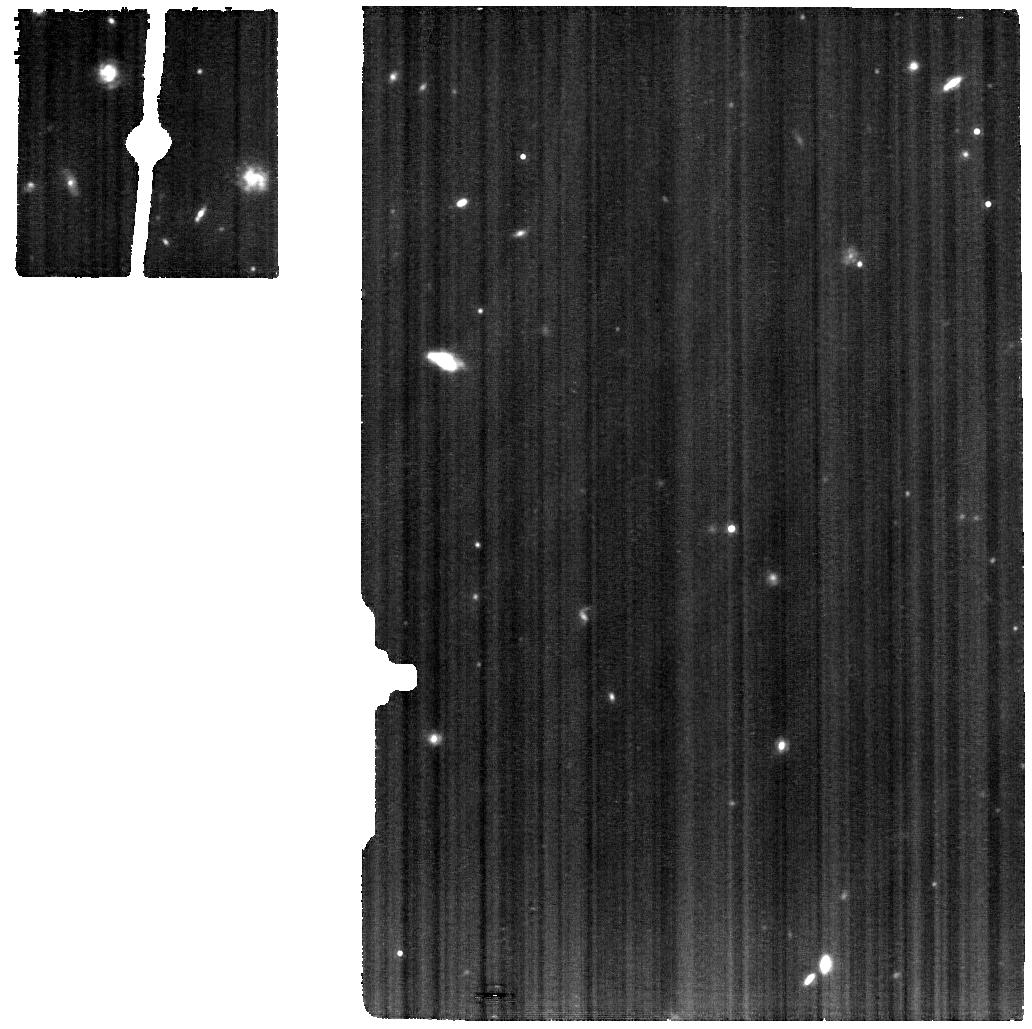
Target: J0811+4730
Instrument: MIRI
Filter: F1130W
Exposure: 2.2 h
Observation ID: jw03226-o001_t001_miri_f1130w

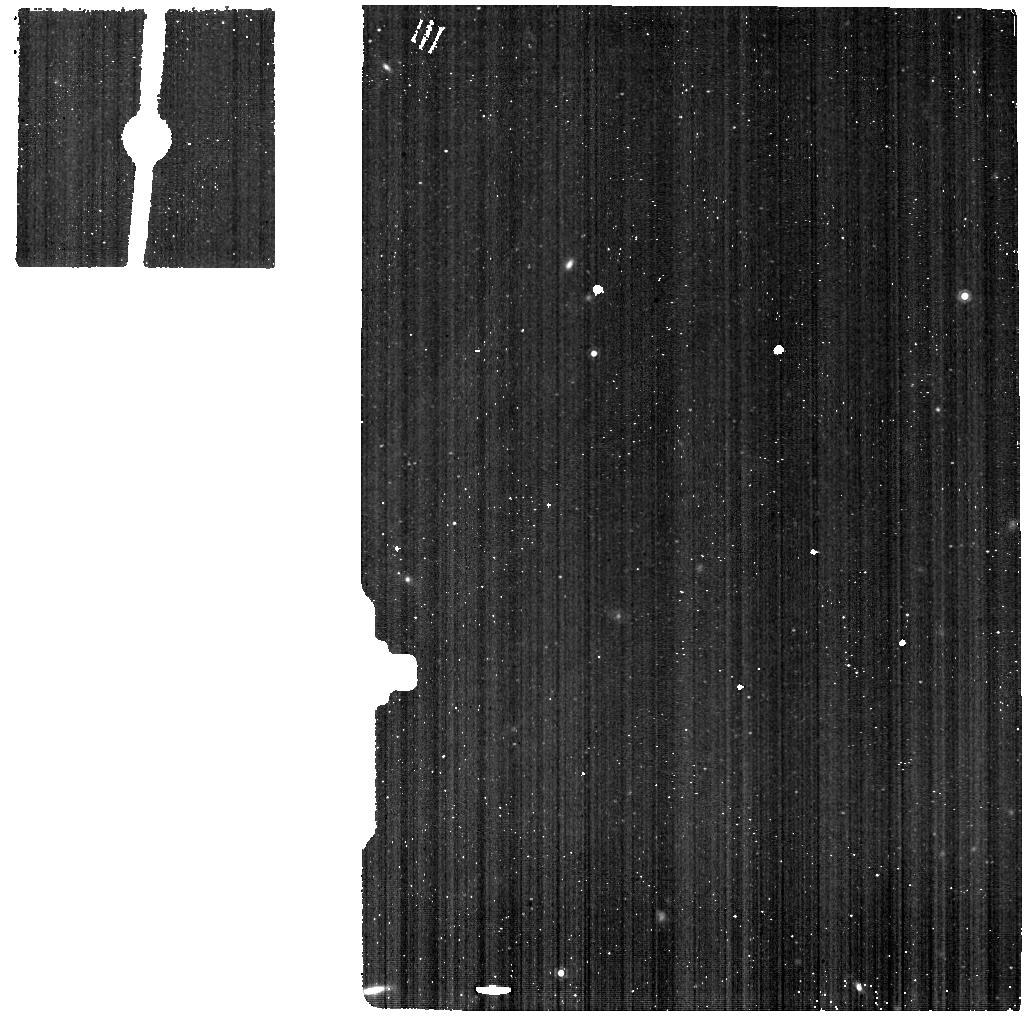
Target: J1505+3721-BKG
Instrument: MIRI
Filter: F1130W
Exposure: 33 min
Observation ID: jw03226-o009_t009_miri_f1130w

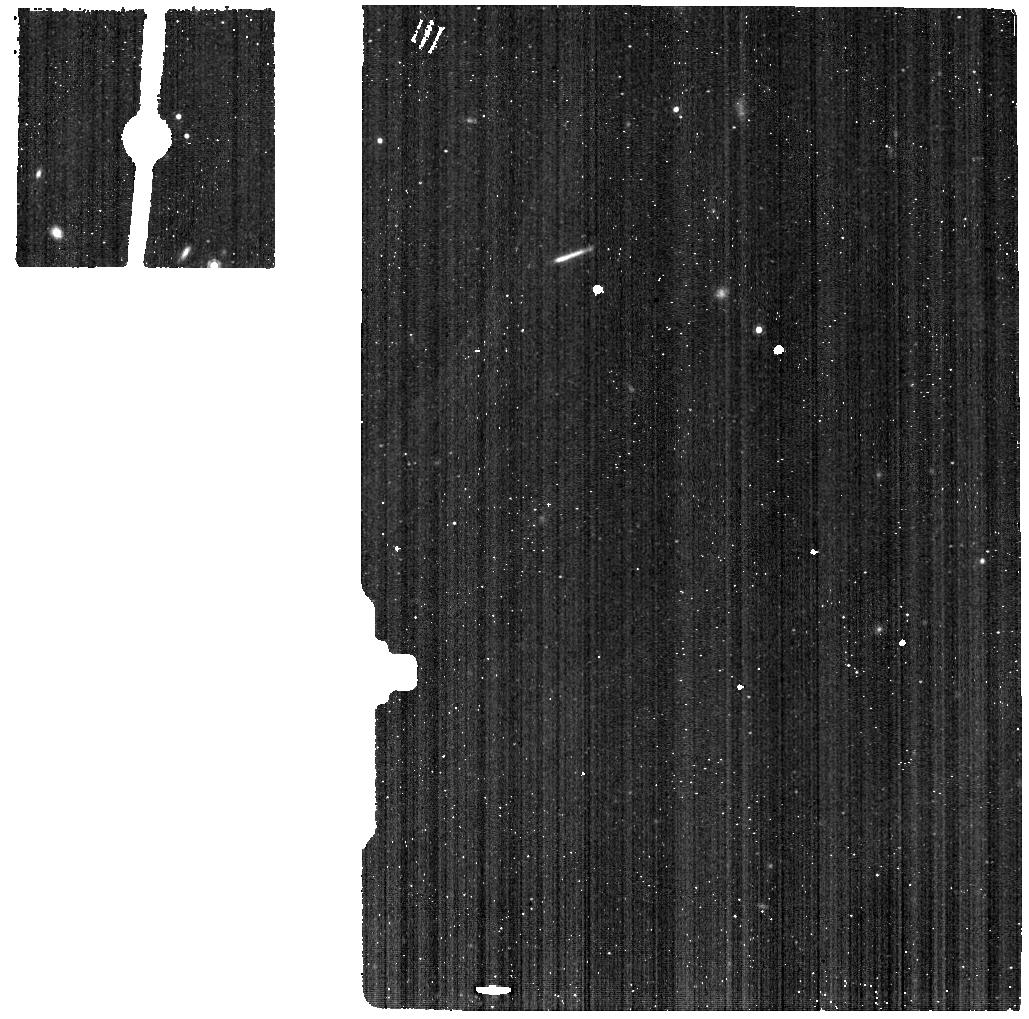
Target: J1234+3901-BKG
Instrument: MIRI
Filter: F1130W
Exposure: 33 min
Observation ID: jw03226-o008_t008_miri_f1130w

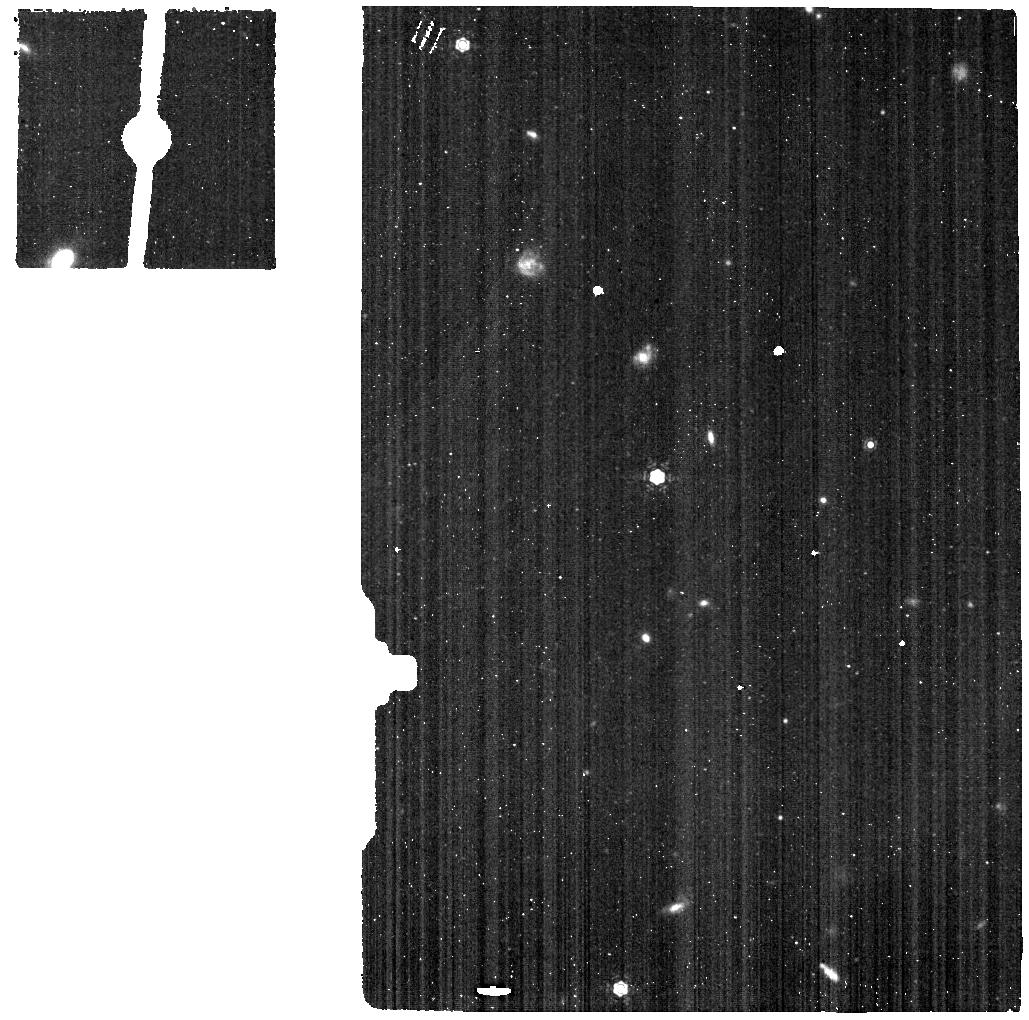
Target: J2229+2725-BKG
Instrument: MIRI
Filter: F1130W
Exposure: 33 min
Observation ID: jw03226-o010_t010_miri_f1130w

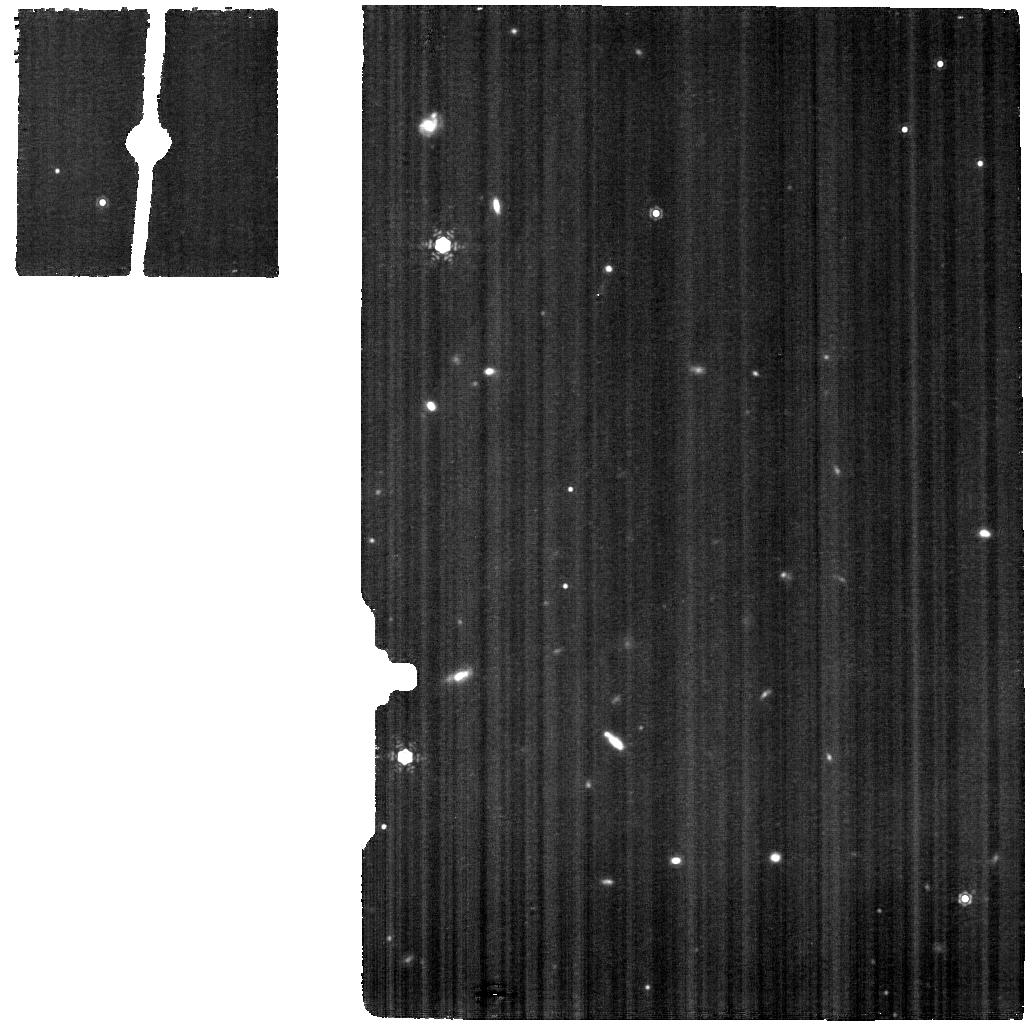
Target: J2229+2725
Instrument: MIRI
Filter: F1130W
Exposure: 2.2 h
Observation ID: jw03226-o005_t005_miri_f1130w

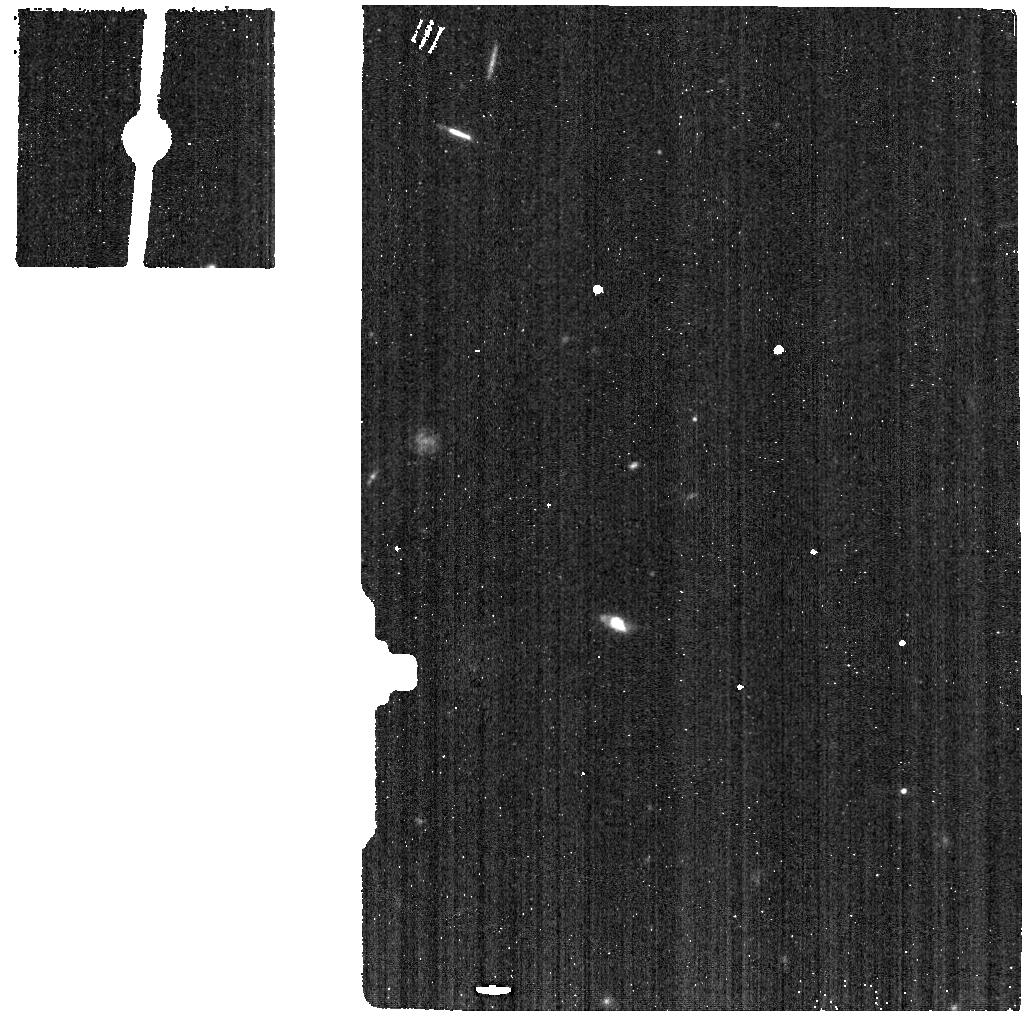
Target: J0811+4730-BKG
Instrument: MIRI
Filter: F1130W
Exposure: 33 min
Observation ID: jw03226-o006_t006_miri_f1130w

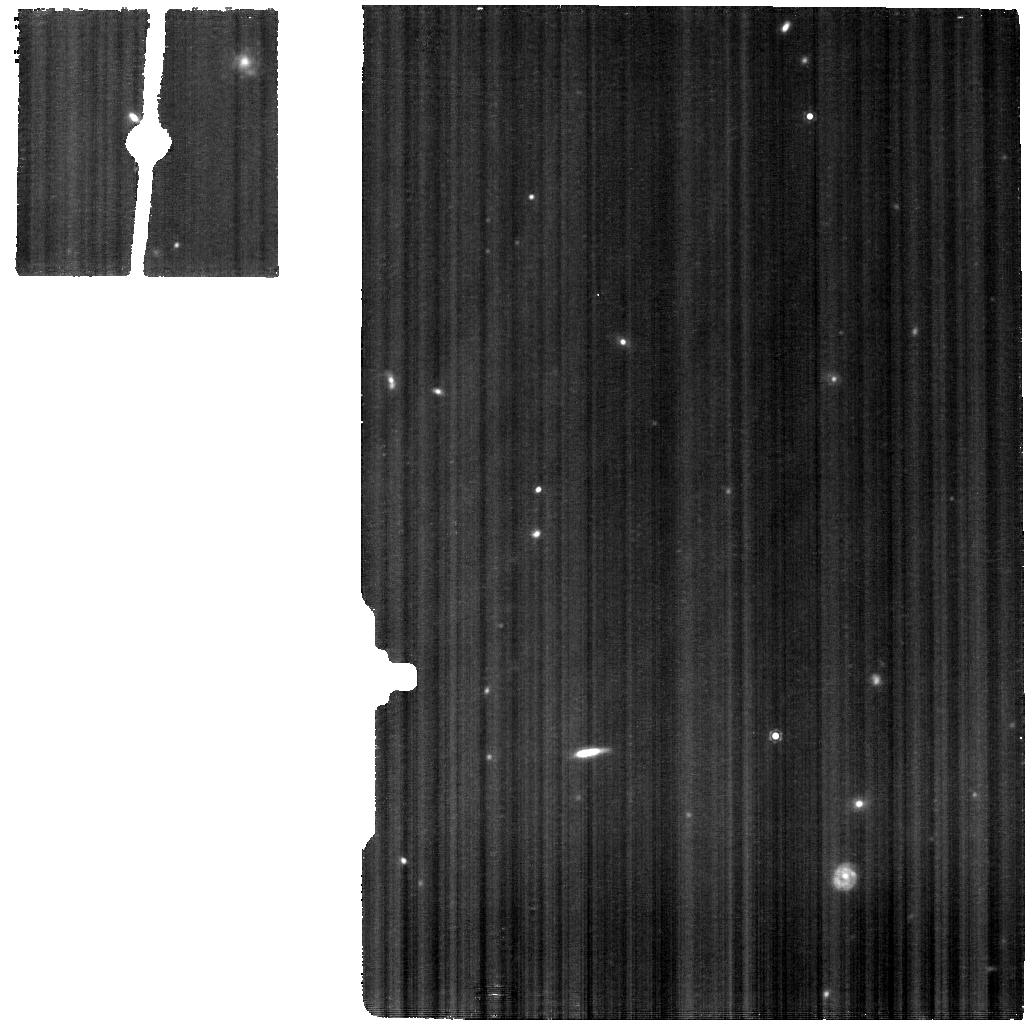
Target: J1505+3721
Instrument: MIRI
Filter: F1130W
Exposure: 2.2 h
Observation ID: jw03226-o004_t004_miri_f1130w

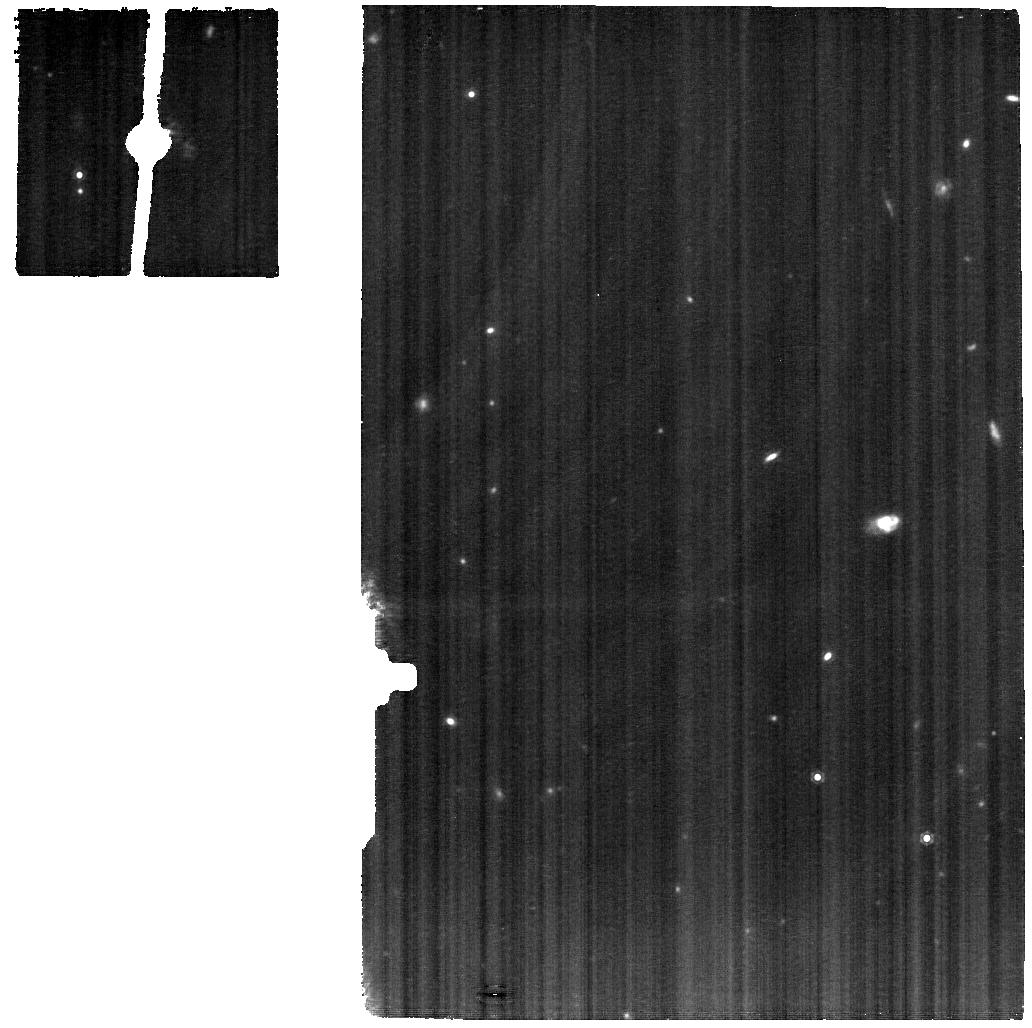
Target: J1004+3256
Instrument: MIRI
Filter: F1130W
Exposure: 2.2 h
Observation ID: jw03226-o002_t002_miri_f1130w

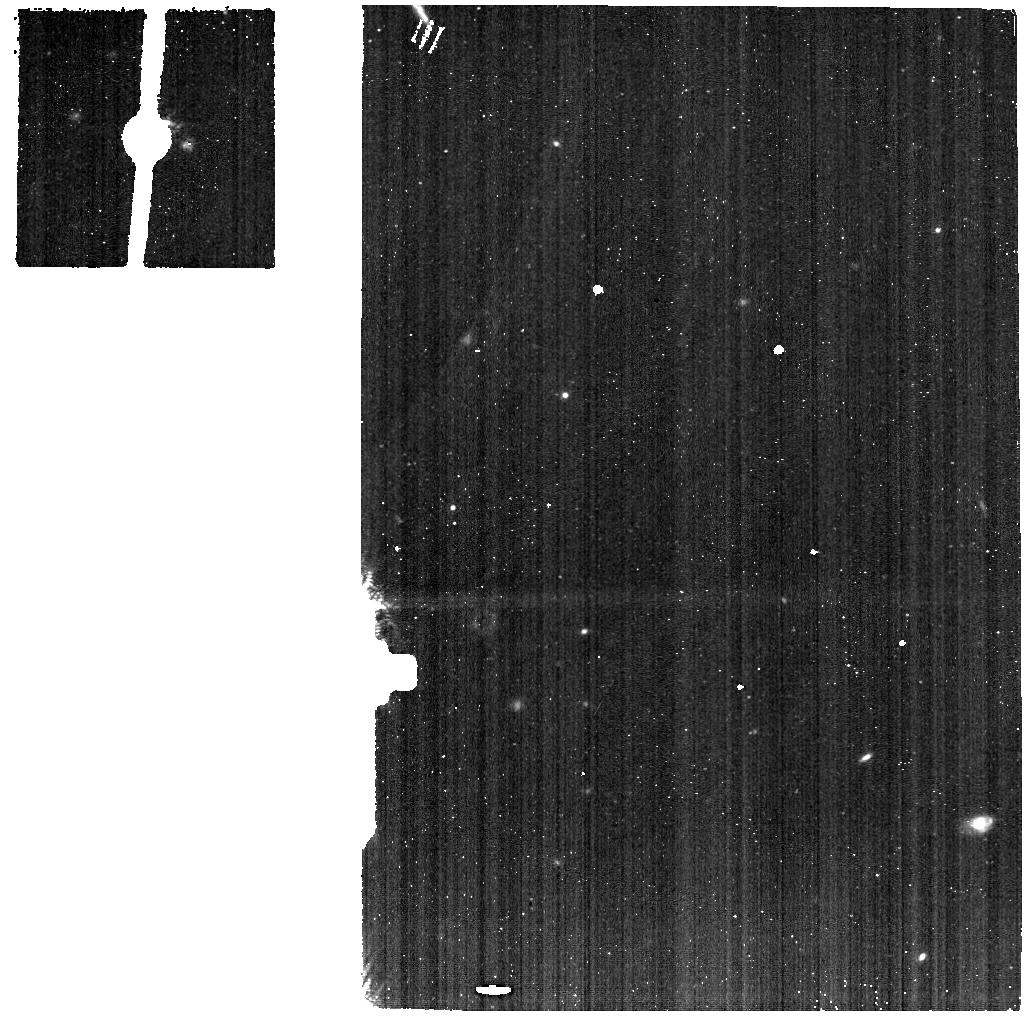
Target: J1004+3256-BKG
Instrument: MIRI
Filter: F1130W
Exposure: 33 min
Observation ID: jw03226-o007_t007_miri_f1130w

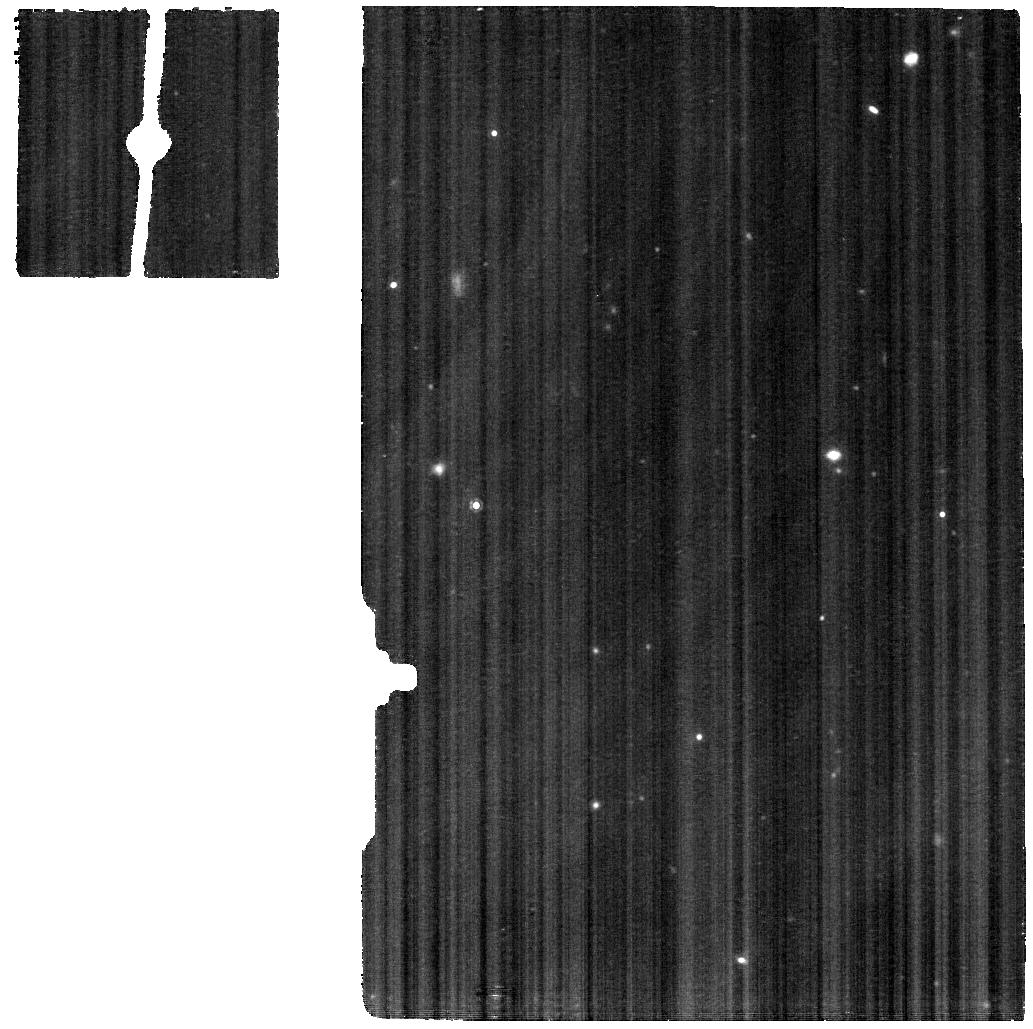
Target: J1234+3901
Instrument: MIRI
Filter: F1130W
Exposure: 2.2 h
Observation ID: jw03226-o003_t003_miri_f1130w

Extremely metal-poor galaxies as laboratories for the first galaxies (PI: Schaerer, Daniel)

We propose to obtain the first complete mid-IR (5-25 micron) spectra of five of the most metal-poor, compact star-forming galaxies - with metallicities 12+log(O/H)=6.98-7.23 - known so far. The H recombination lines and the numerous fine-structure lines of Ne, Ar, S, Mg, and others will provide unique constraints on the ionizing radiation field of these galaxies over a wide range of energies. This is of prime interest to help solving a long-standing problem of metal-poor galaxies, whose hard spectra represent a major challenge for stellar population and photoionization models. The mid-IR lines will allow us to determine accurate nebular abundances of Ne/H, Ar/H, and others, avoiding the temperature dependence of the "direct method" employing optical emission lines. The O/H abundance ("metallicity") derived from the mid-IR spectra will thus provide a fundamental test of the 'golden standard' of extra-galactic metallicities, which could be systematically biased and underestimated due to electron temperature variations on spatially unresolved scales. The mid-IR spectra will provide unique empirical information on a variety of physical mechanisms (photoionization, X-ray ionization, shocks) which may be present in these extreme objects. They will also be combined with multi-wavelength observations from HST, 10m class telescopes, VLA, GMRT, and others, to yield the most detailed description of the ISM and radiation field of extremely metal-poor galaxies. The proposed JWST observations will have an important impact on the interpretation of upcoming JWST spectroscopic observations and on our understanding of the most metal-poor and first galaxies in the early Universe.